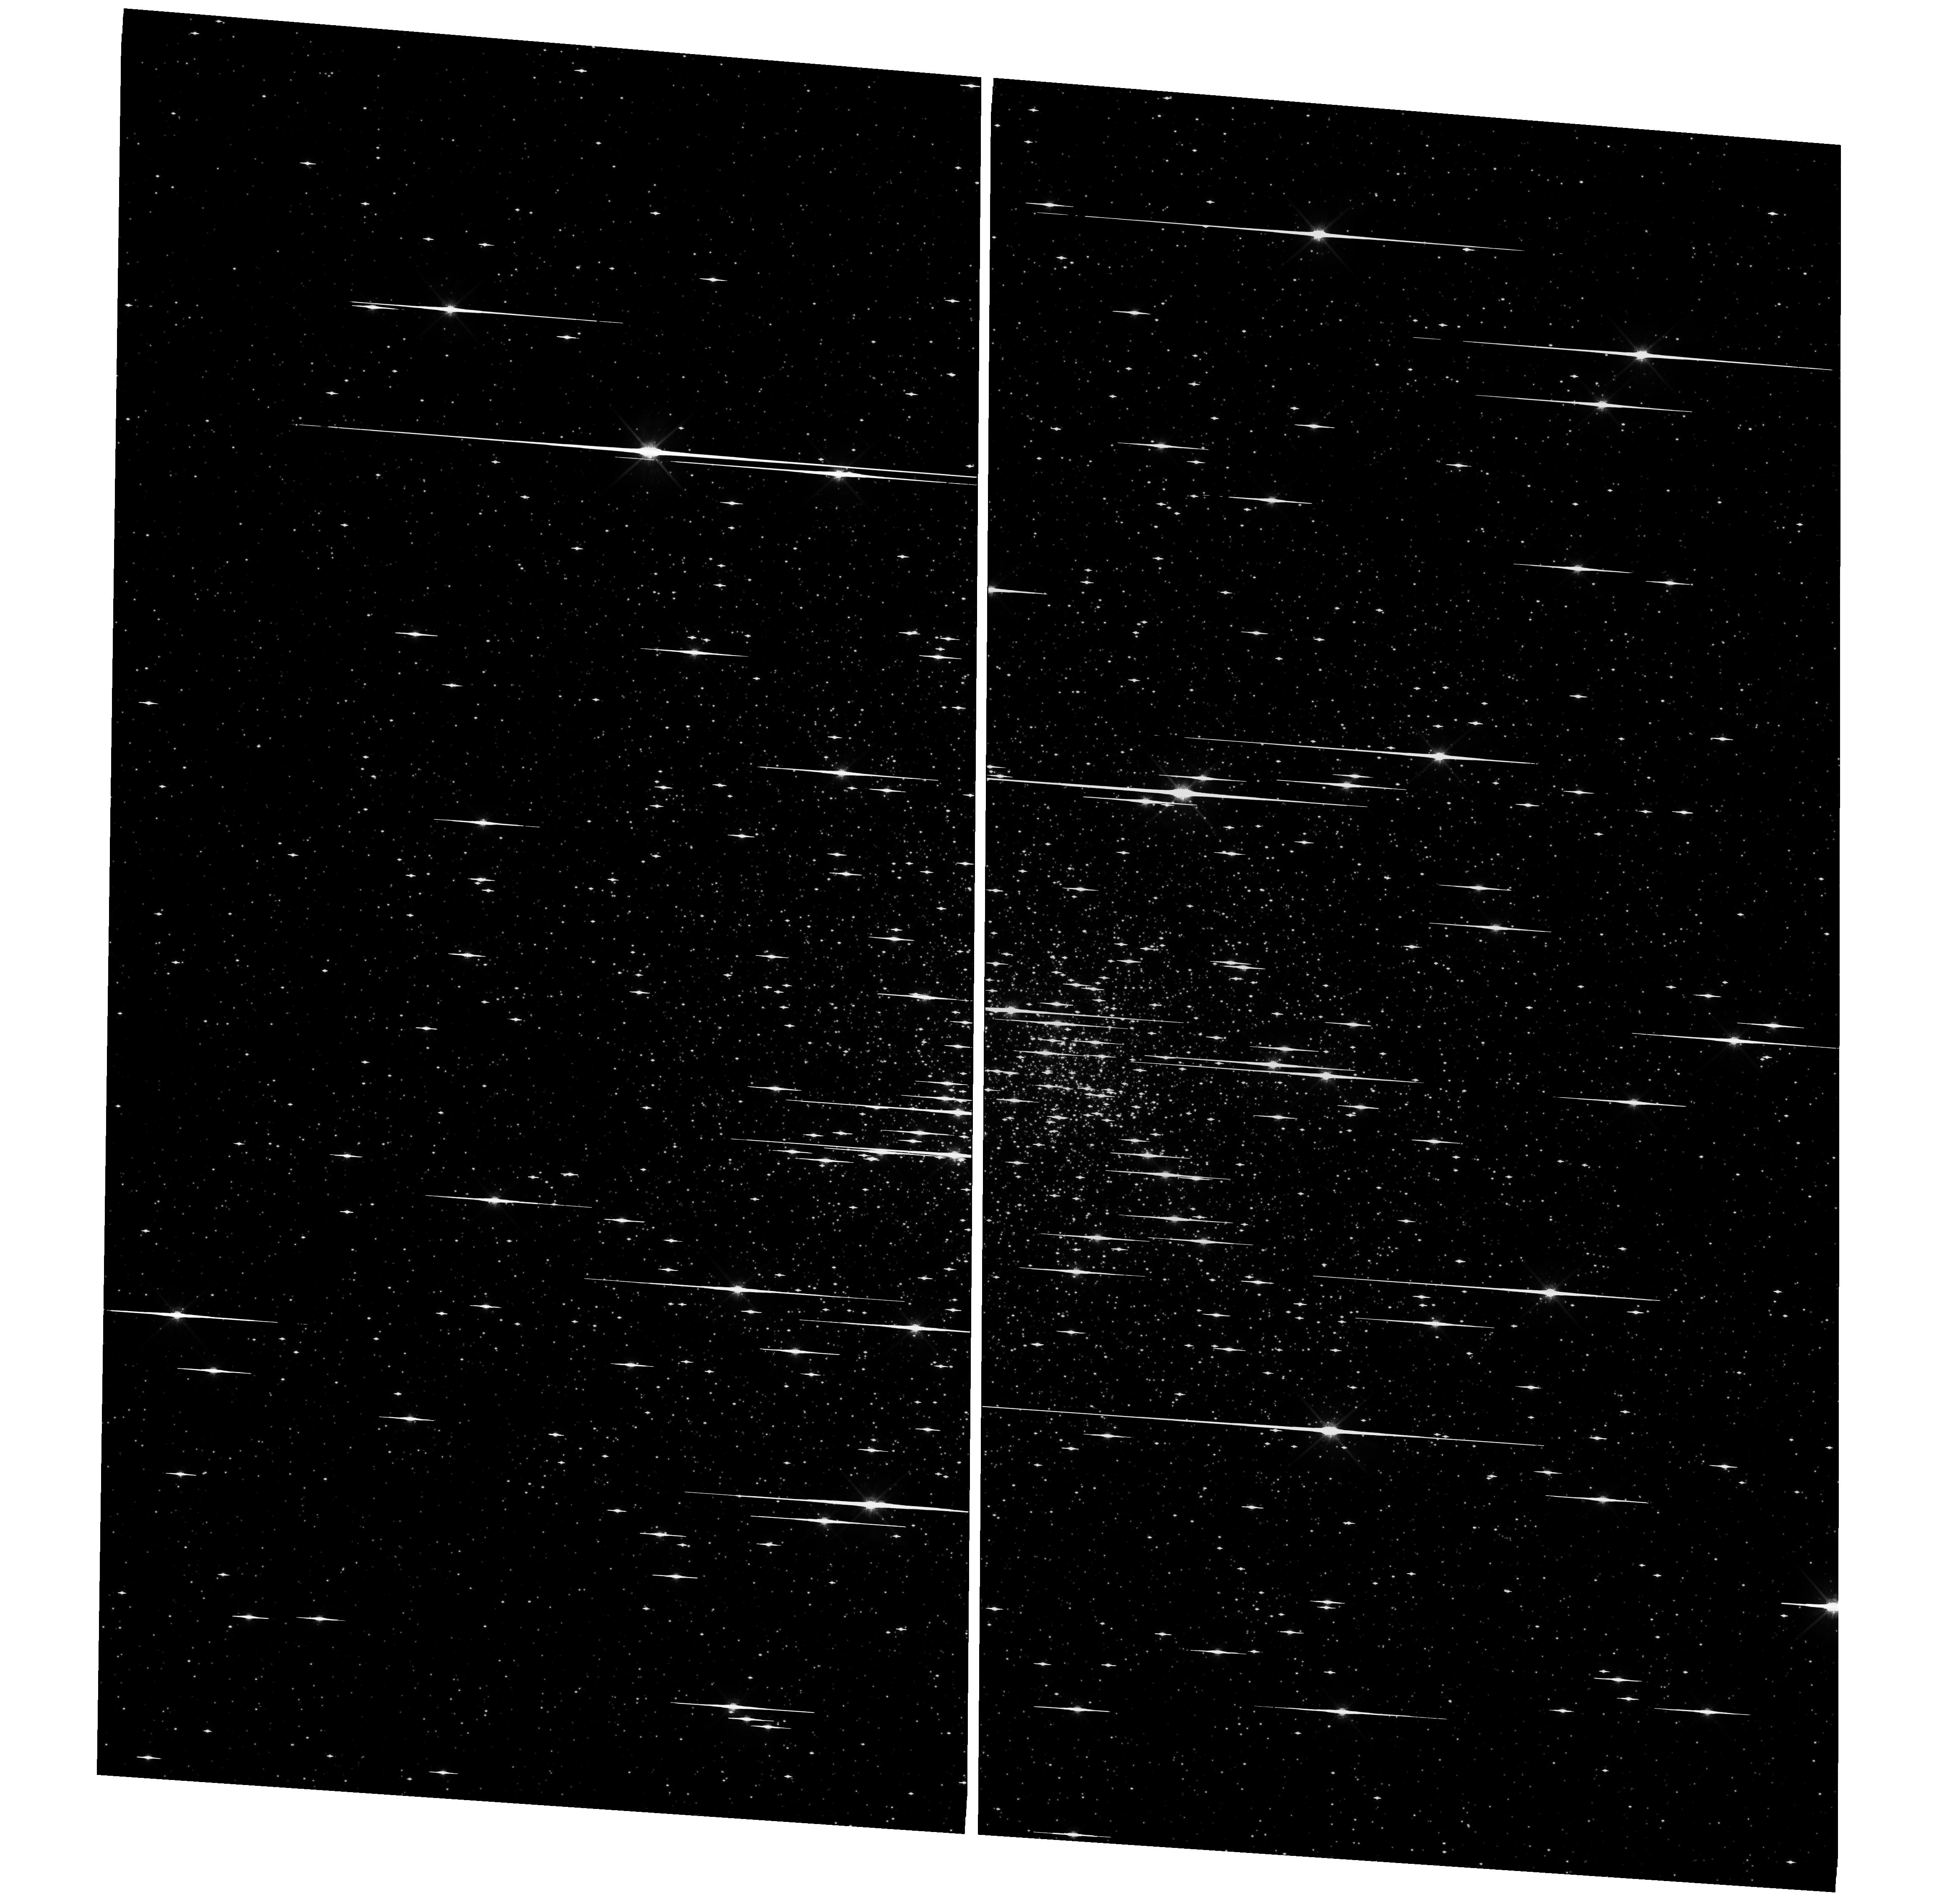
Target: NGC-6752. Instrument: WFC3/UVIS. Filter: F814W. Exposure: 46 min. Observation ID: hst_11904_03_wfc3_uvis_f814w_ibcc03

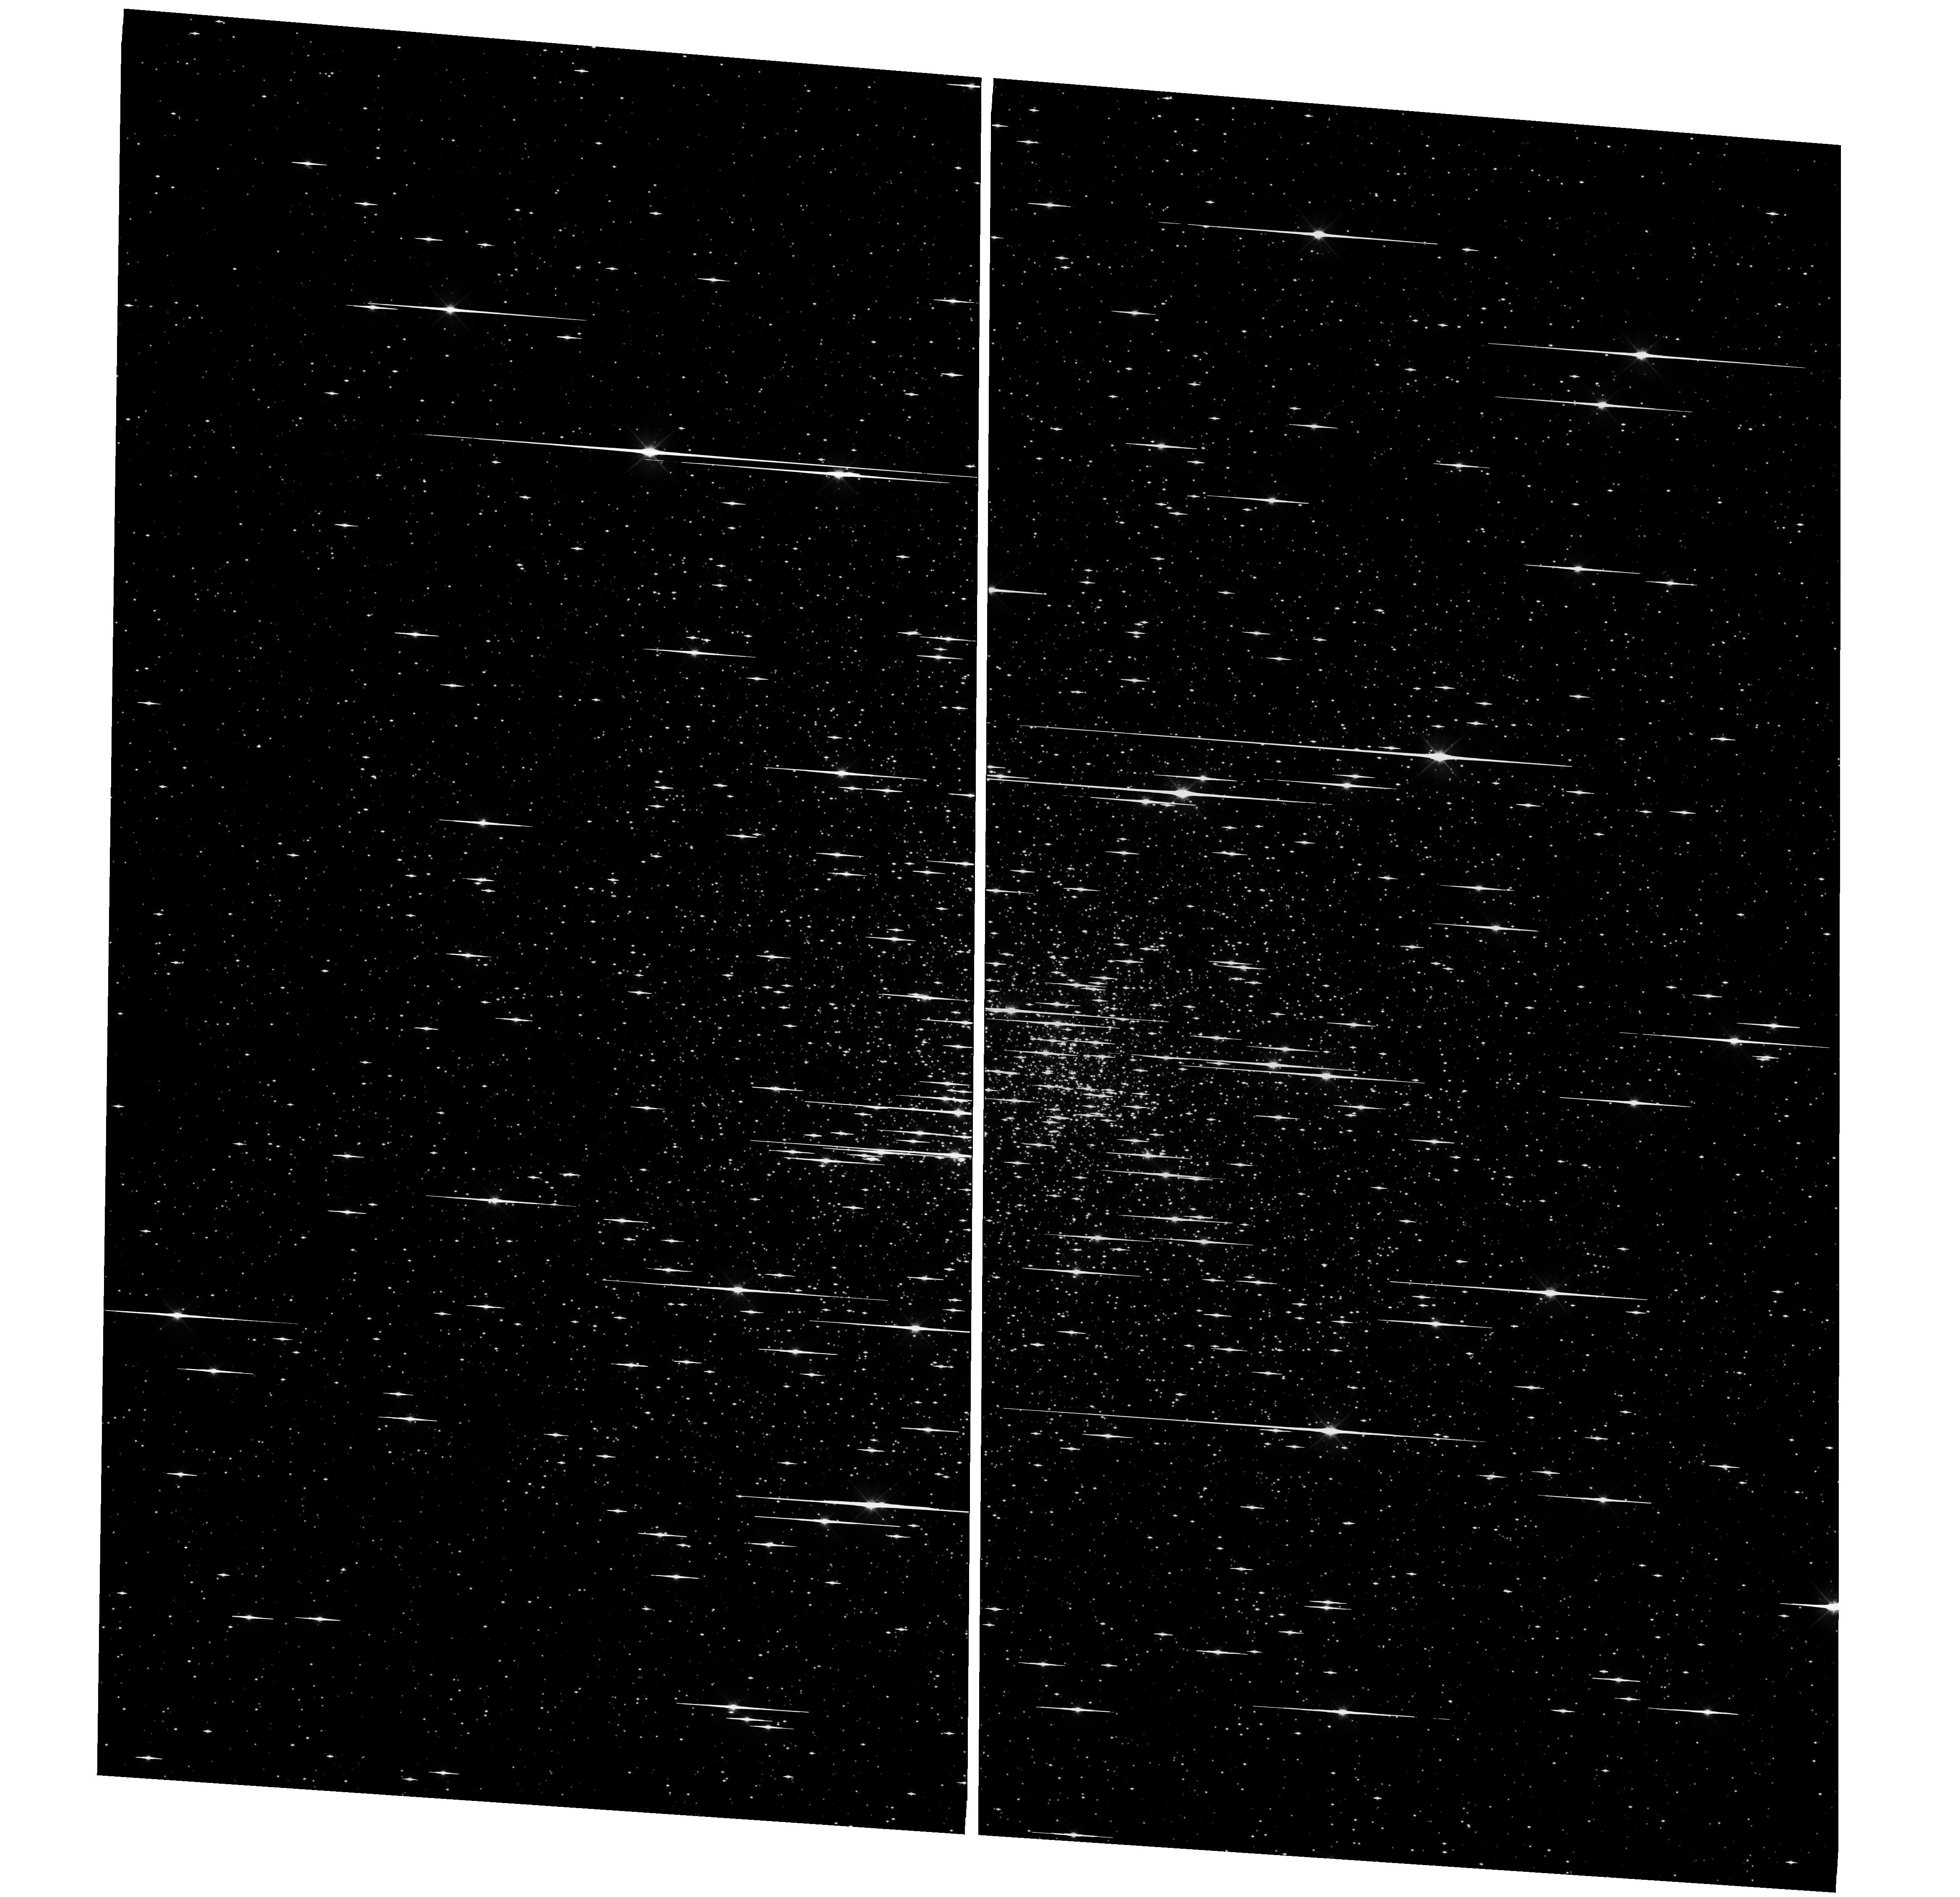
Target: NGC-6752. Instrument: WFC3/UVIS. Filter: F555W. Exposure: 46 min. Observation ID: hst_11904_03_wfc3_uvis_f555w_ibcc03

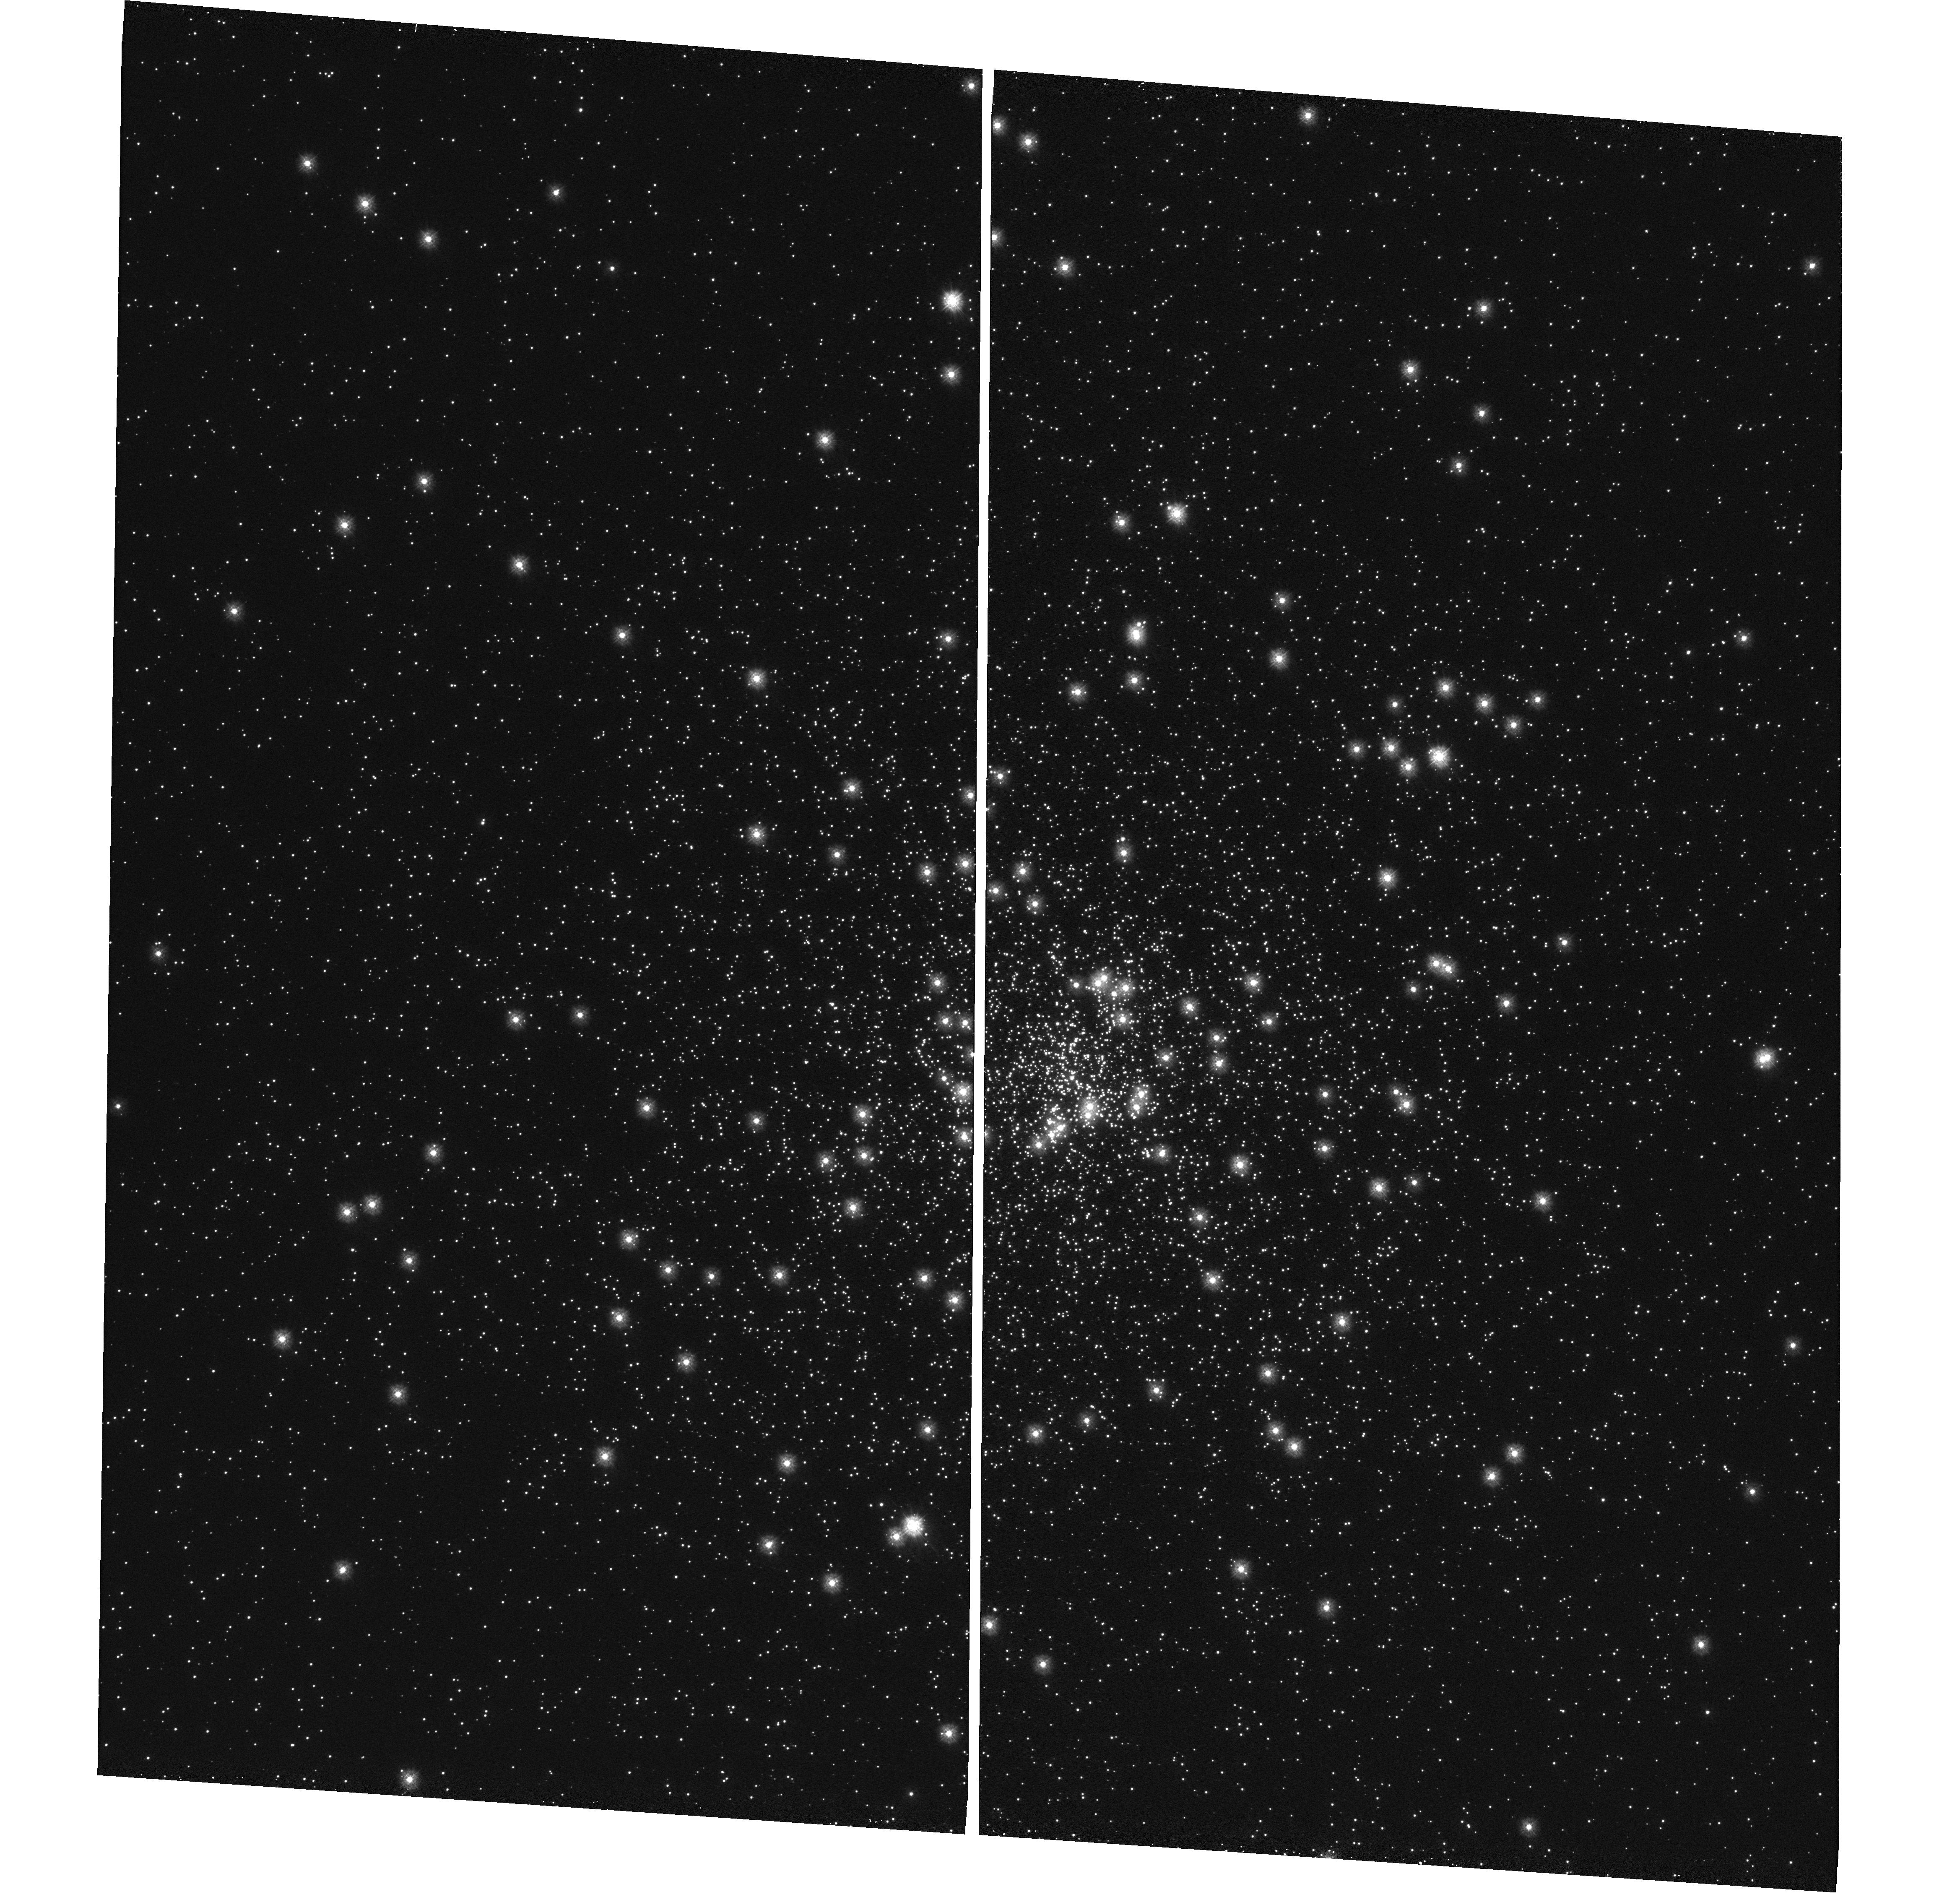
Target: NGC-6752. Instrument: WFC3/UVIS. Filter: F225W. Exposure: 12 min. Observation ID: hst_11904_03_wfc3_uvis_f225w_ibcc03

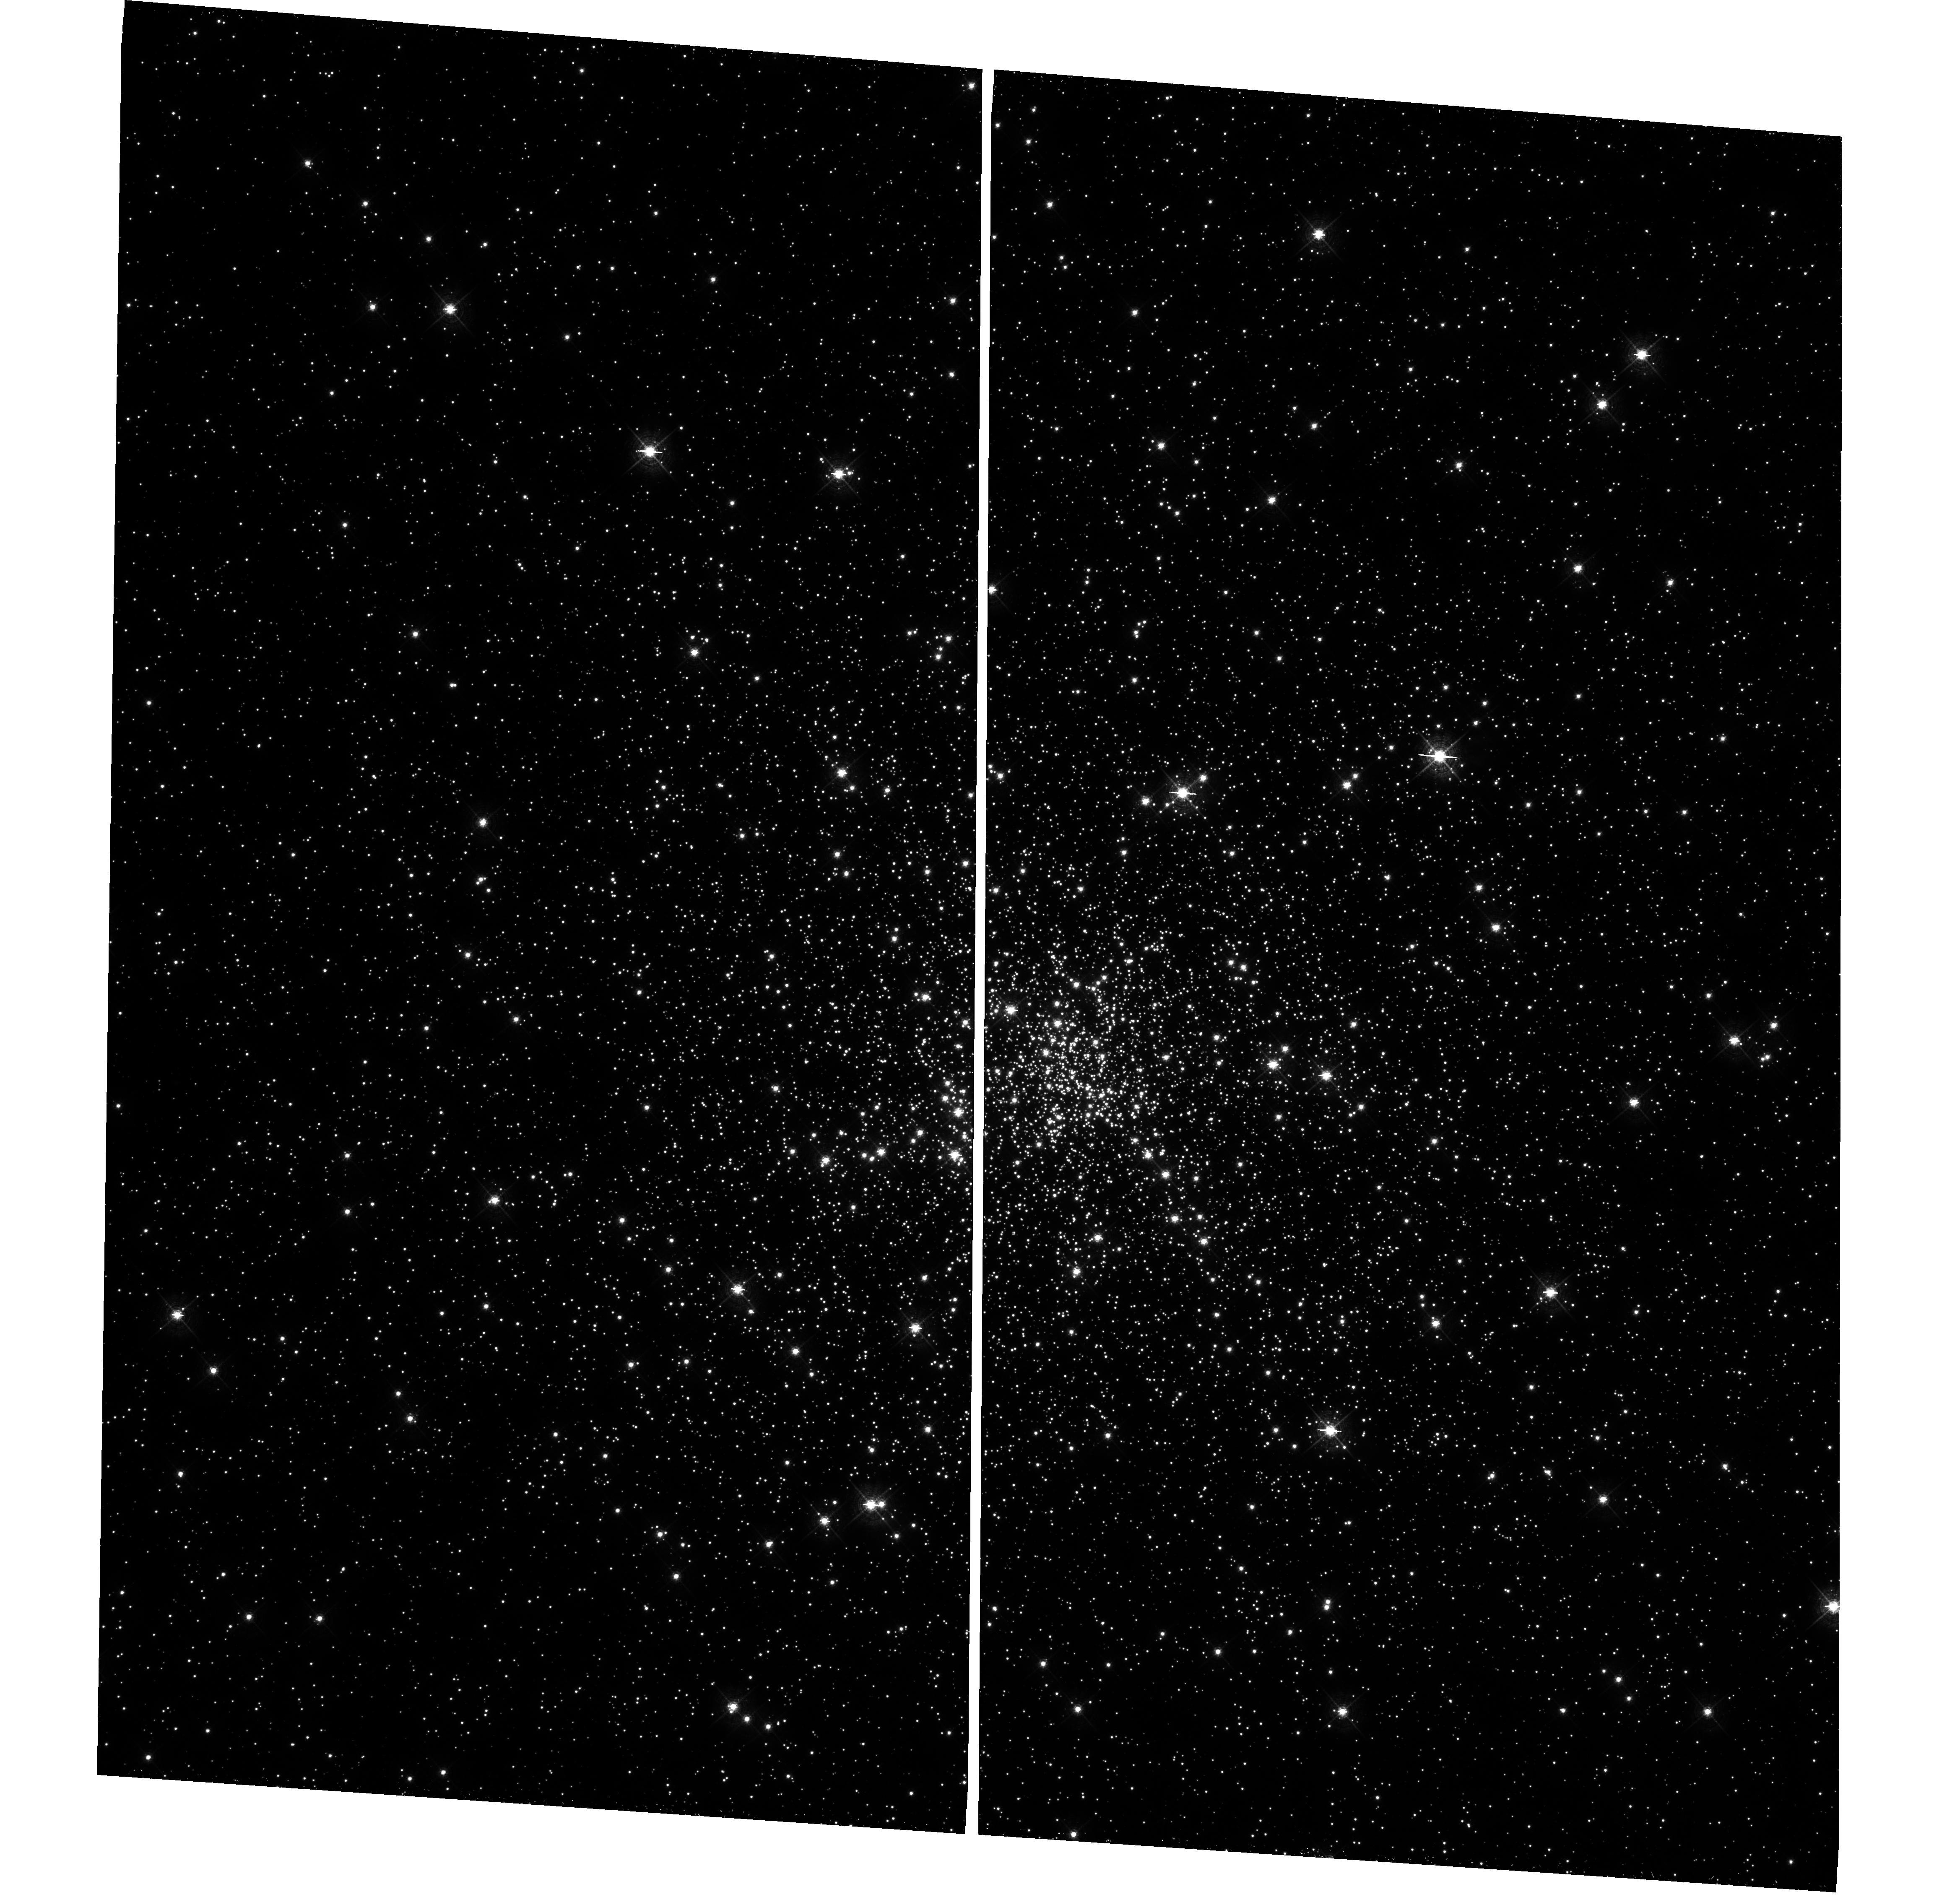
Target: NGC-6752. Instrument: WFC3/UVIS. Filter: F502N. Exposure: 1.1 h. Observation ID: hst_11904_01_wfc3_uvis_f502n_ibcc01

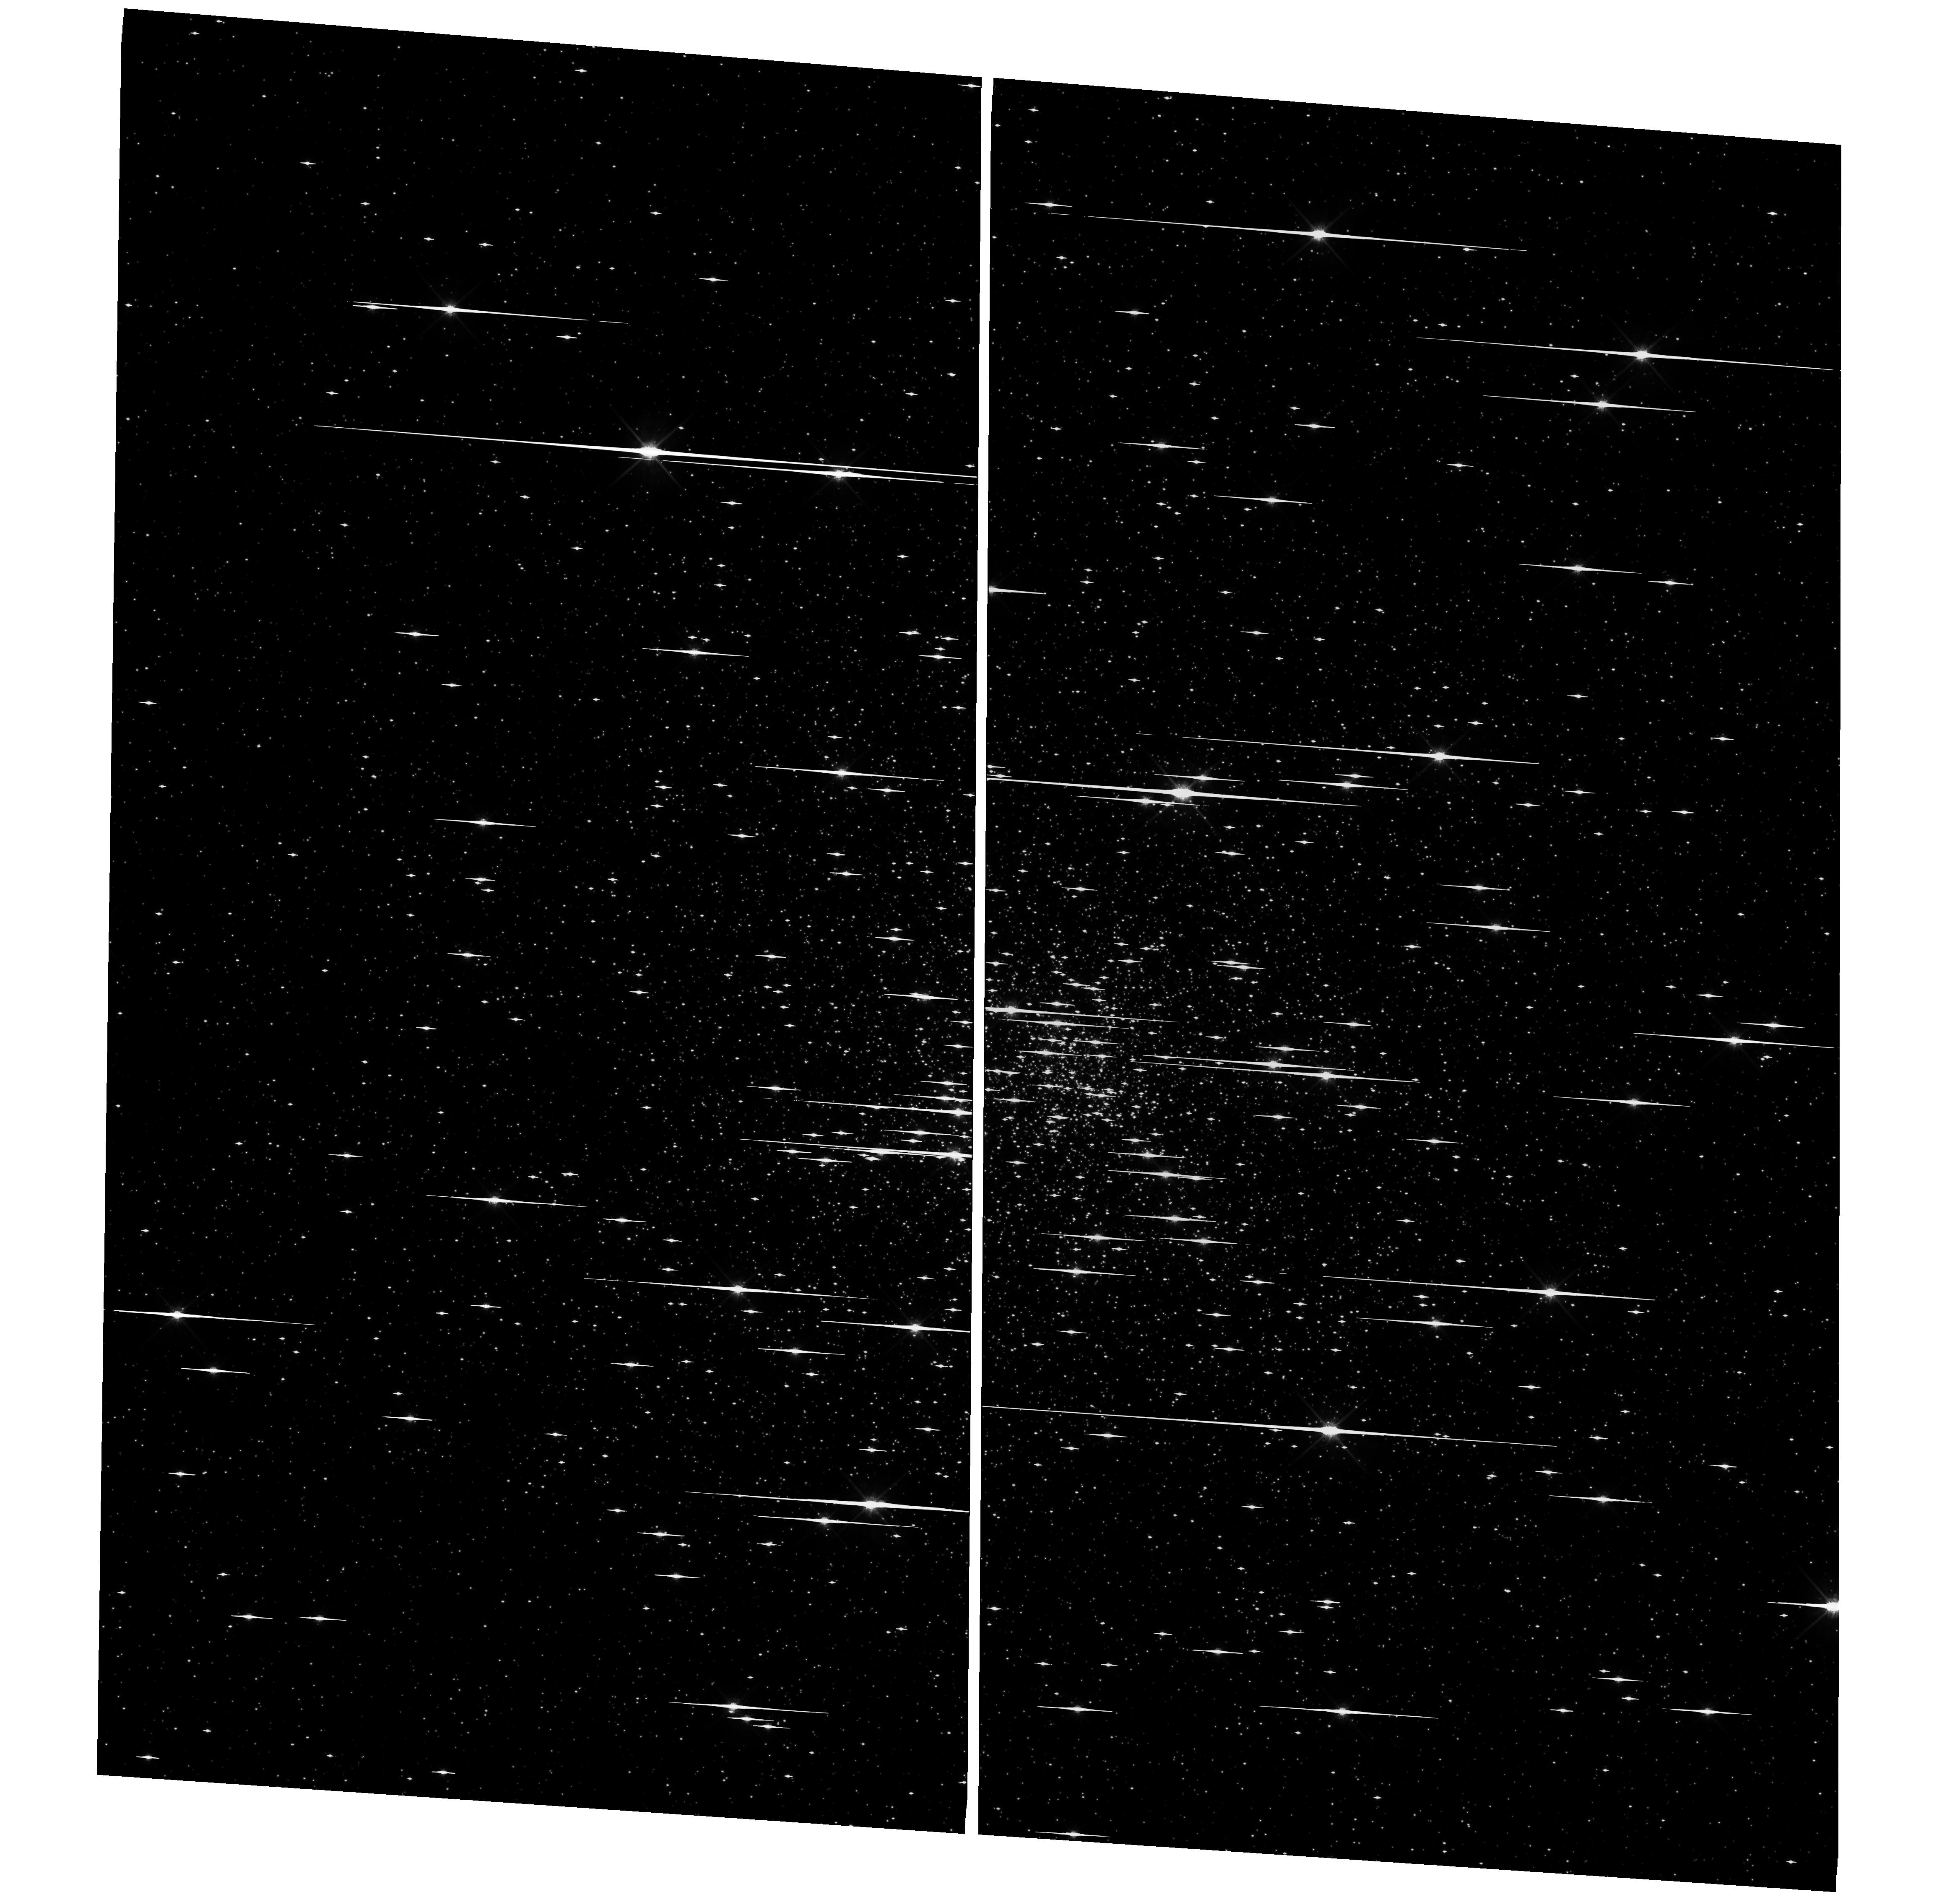
Target: NGC-6752. Instrument: WFC3/UVIS. Filter: F814W. Exposure: 46 min. Observation ID: hst_11904_01_wfc3_uvis_f814w_ibcc01

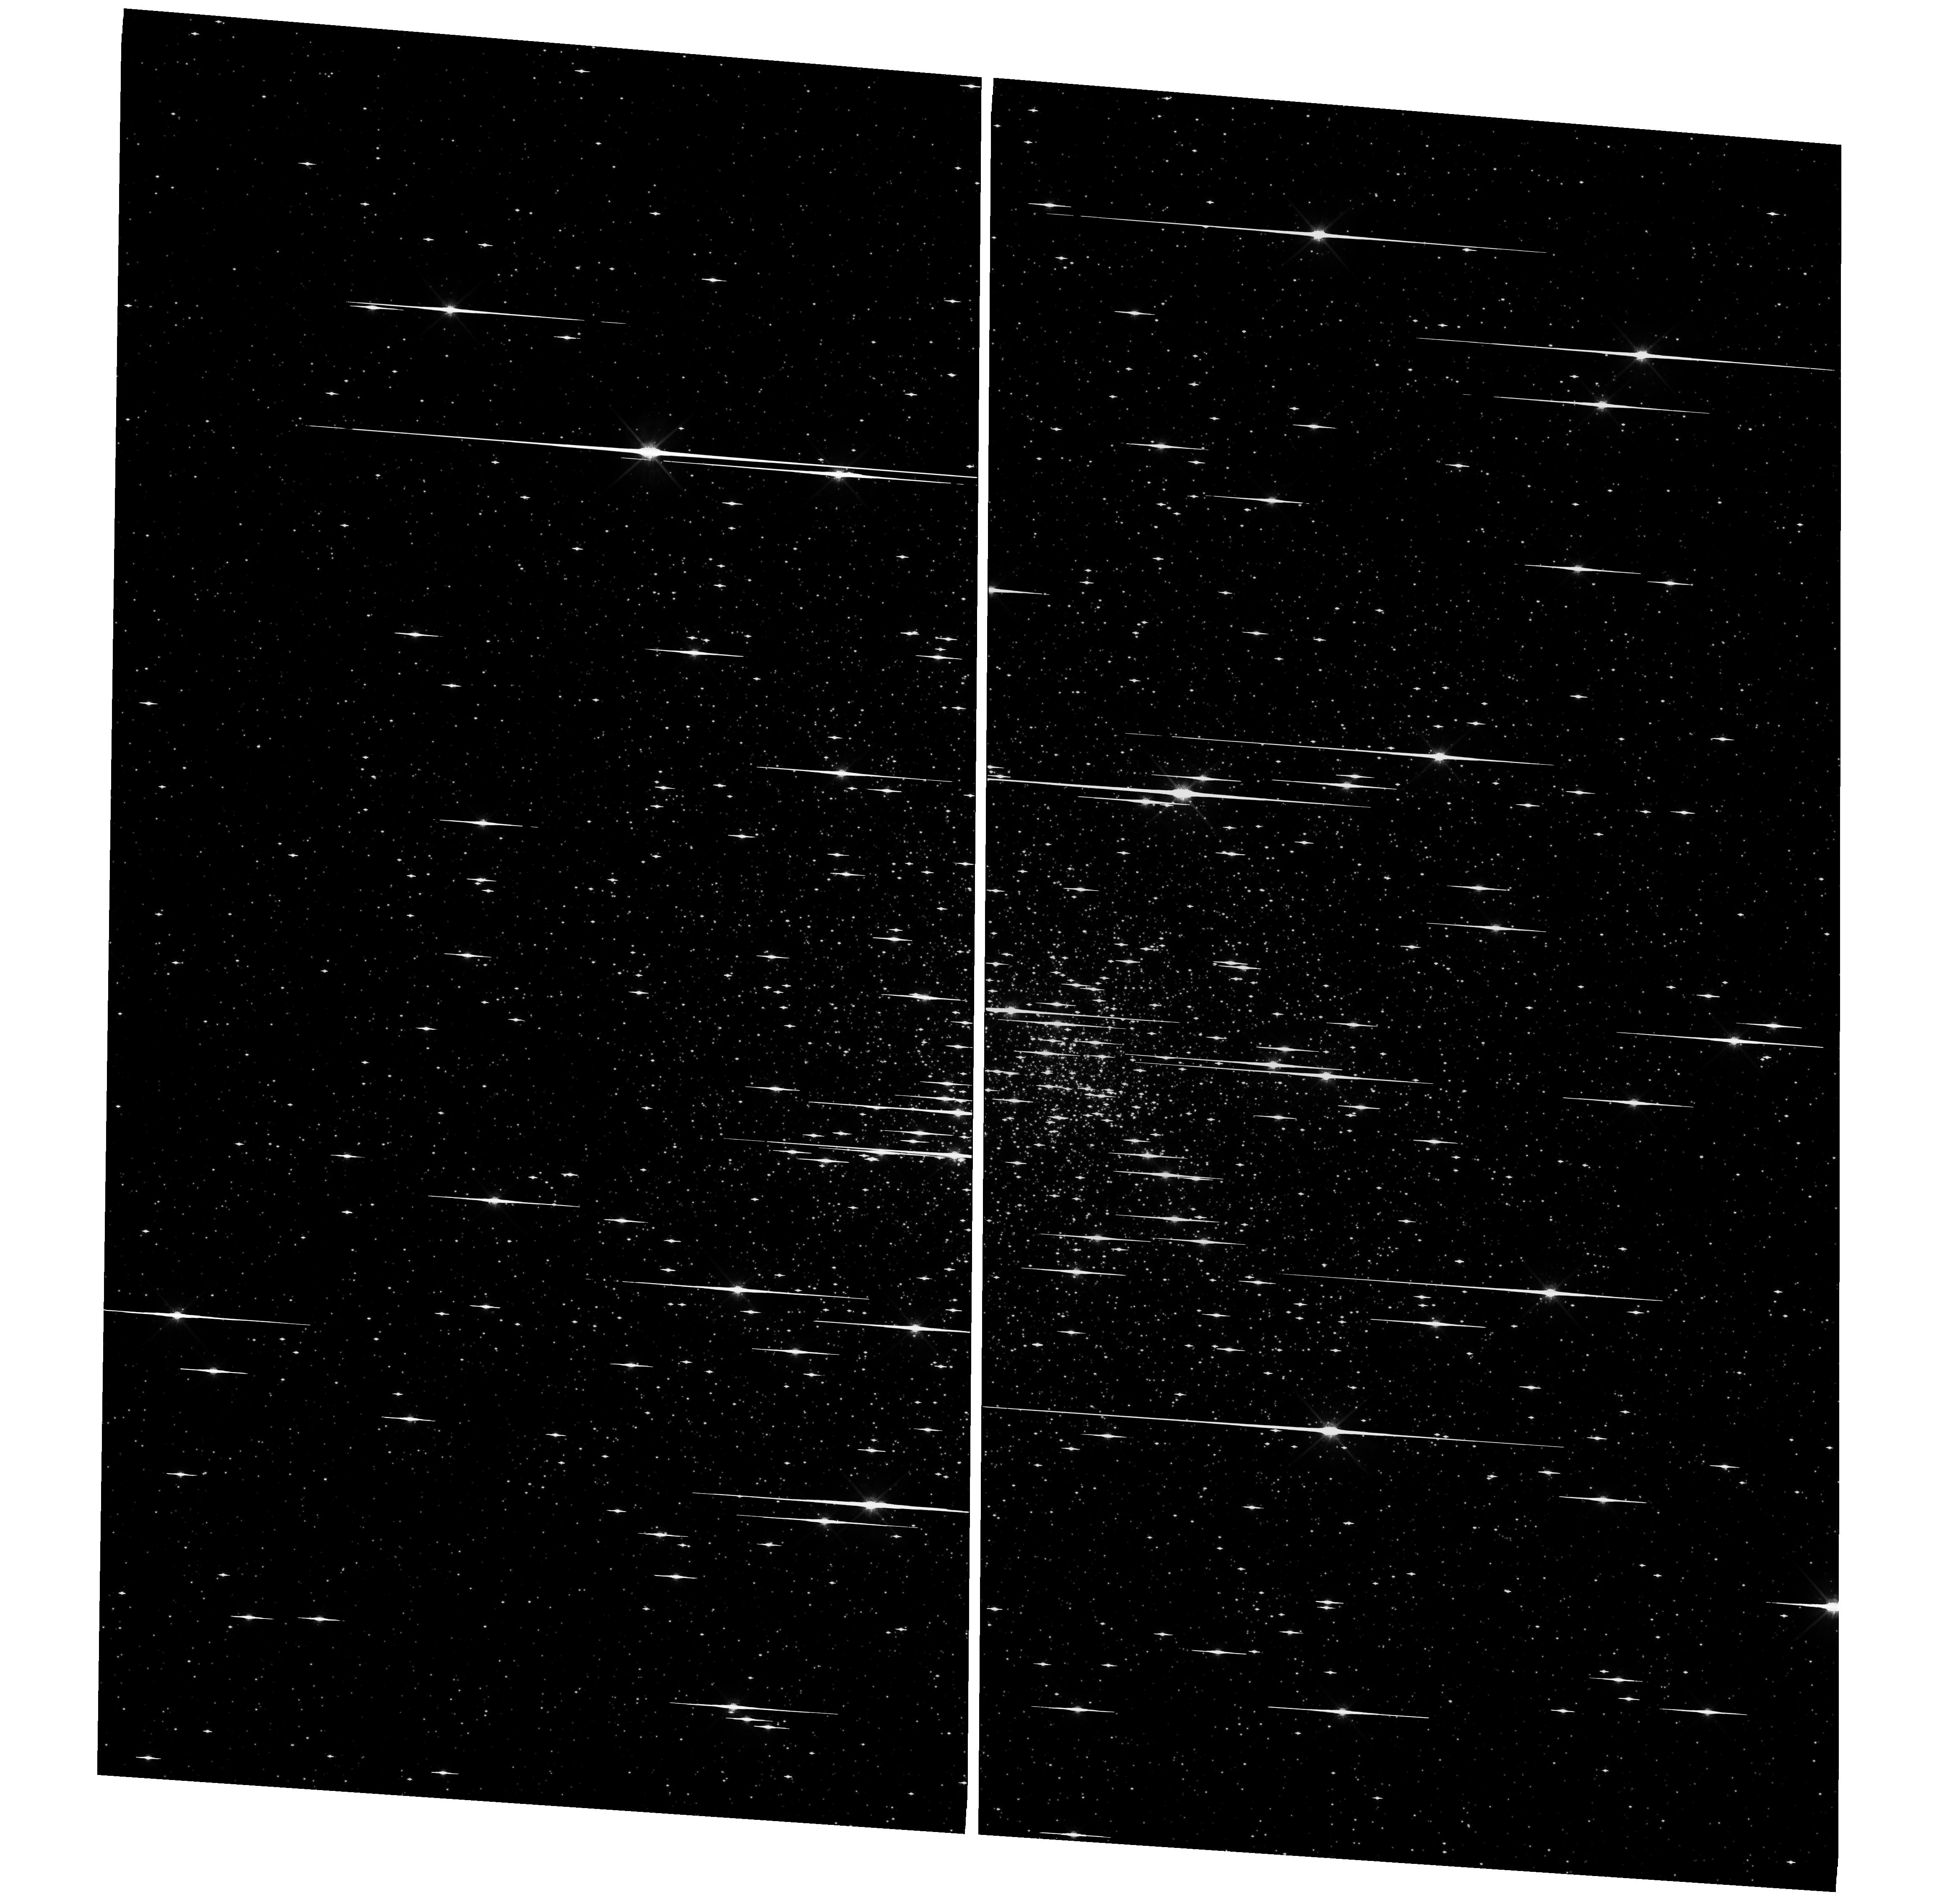
Target: NGC-6752. Instrument: WFC3/UVIS. Filter: F814W. Exposure: 46 min. Observation ID: hst_11904_02_wfc3_uvis_f814w_ibcc02

UVIS Droplets (PI: Kalirai, Jason)

To characterize the effects of the contamination (i.e., droplets) on the UVIS window, we will observe a star cluster in three wide band filters (F225W, F555W, and F814W) as well as a narrow band filter (F502N) and step the stars in the cluster across randomly located droplets. The step size is 20 pixels, and we execute a five point line dither for each filter. This should provide for observations both on and off the droplets, for the same star. Internal flat fields are also obtained, but, due to the high f/# of the internal calibration system, the flats will be of limited utility, but will serve to map and crudely track any changes in the droplets. The cluster needs to contain both hot and cool stars, and therefore we select NGC 6752, a nearby globular with a hot horizontal branch. Note, although the total population of HB stars may be larger in systems such as NGC 2419, NGC 6715, and NGC 2808, those clusters are much further away and will not provide a high density of stars over the global image (the droplets are located over the entire frame). There will be three visits (initial, 7 days later, and 30 days later), with each visit requiring 4 orbits. The total program thus requires 12 orbits total.